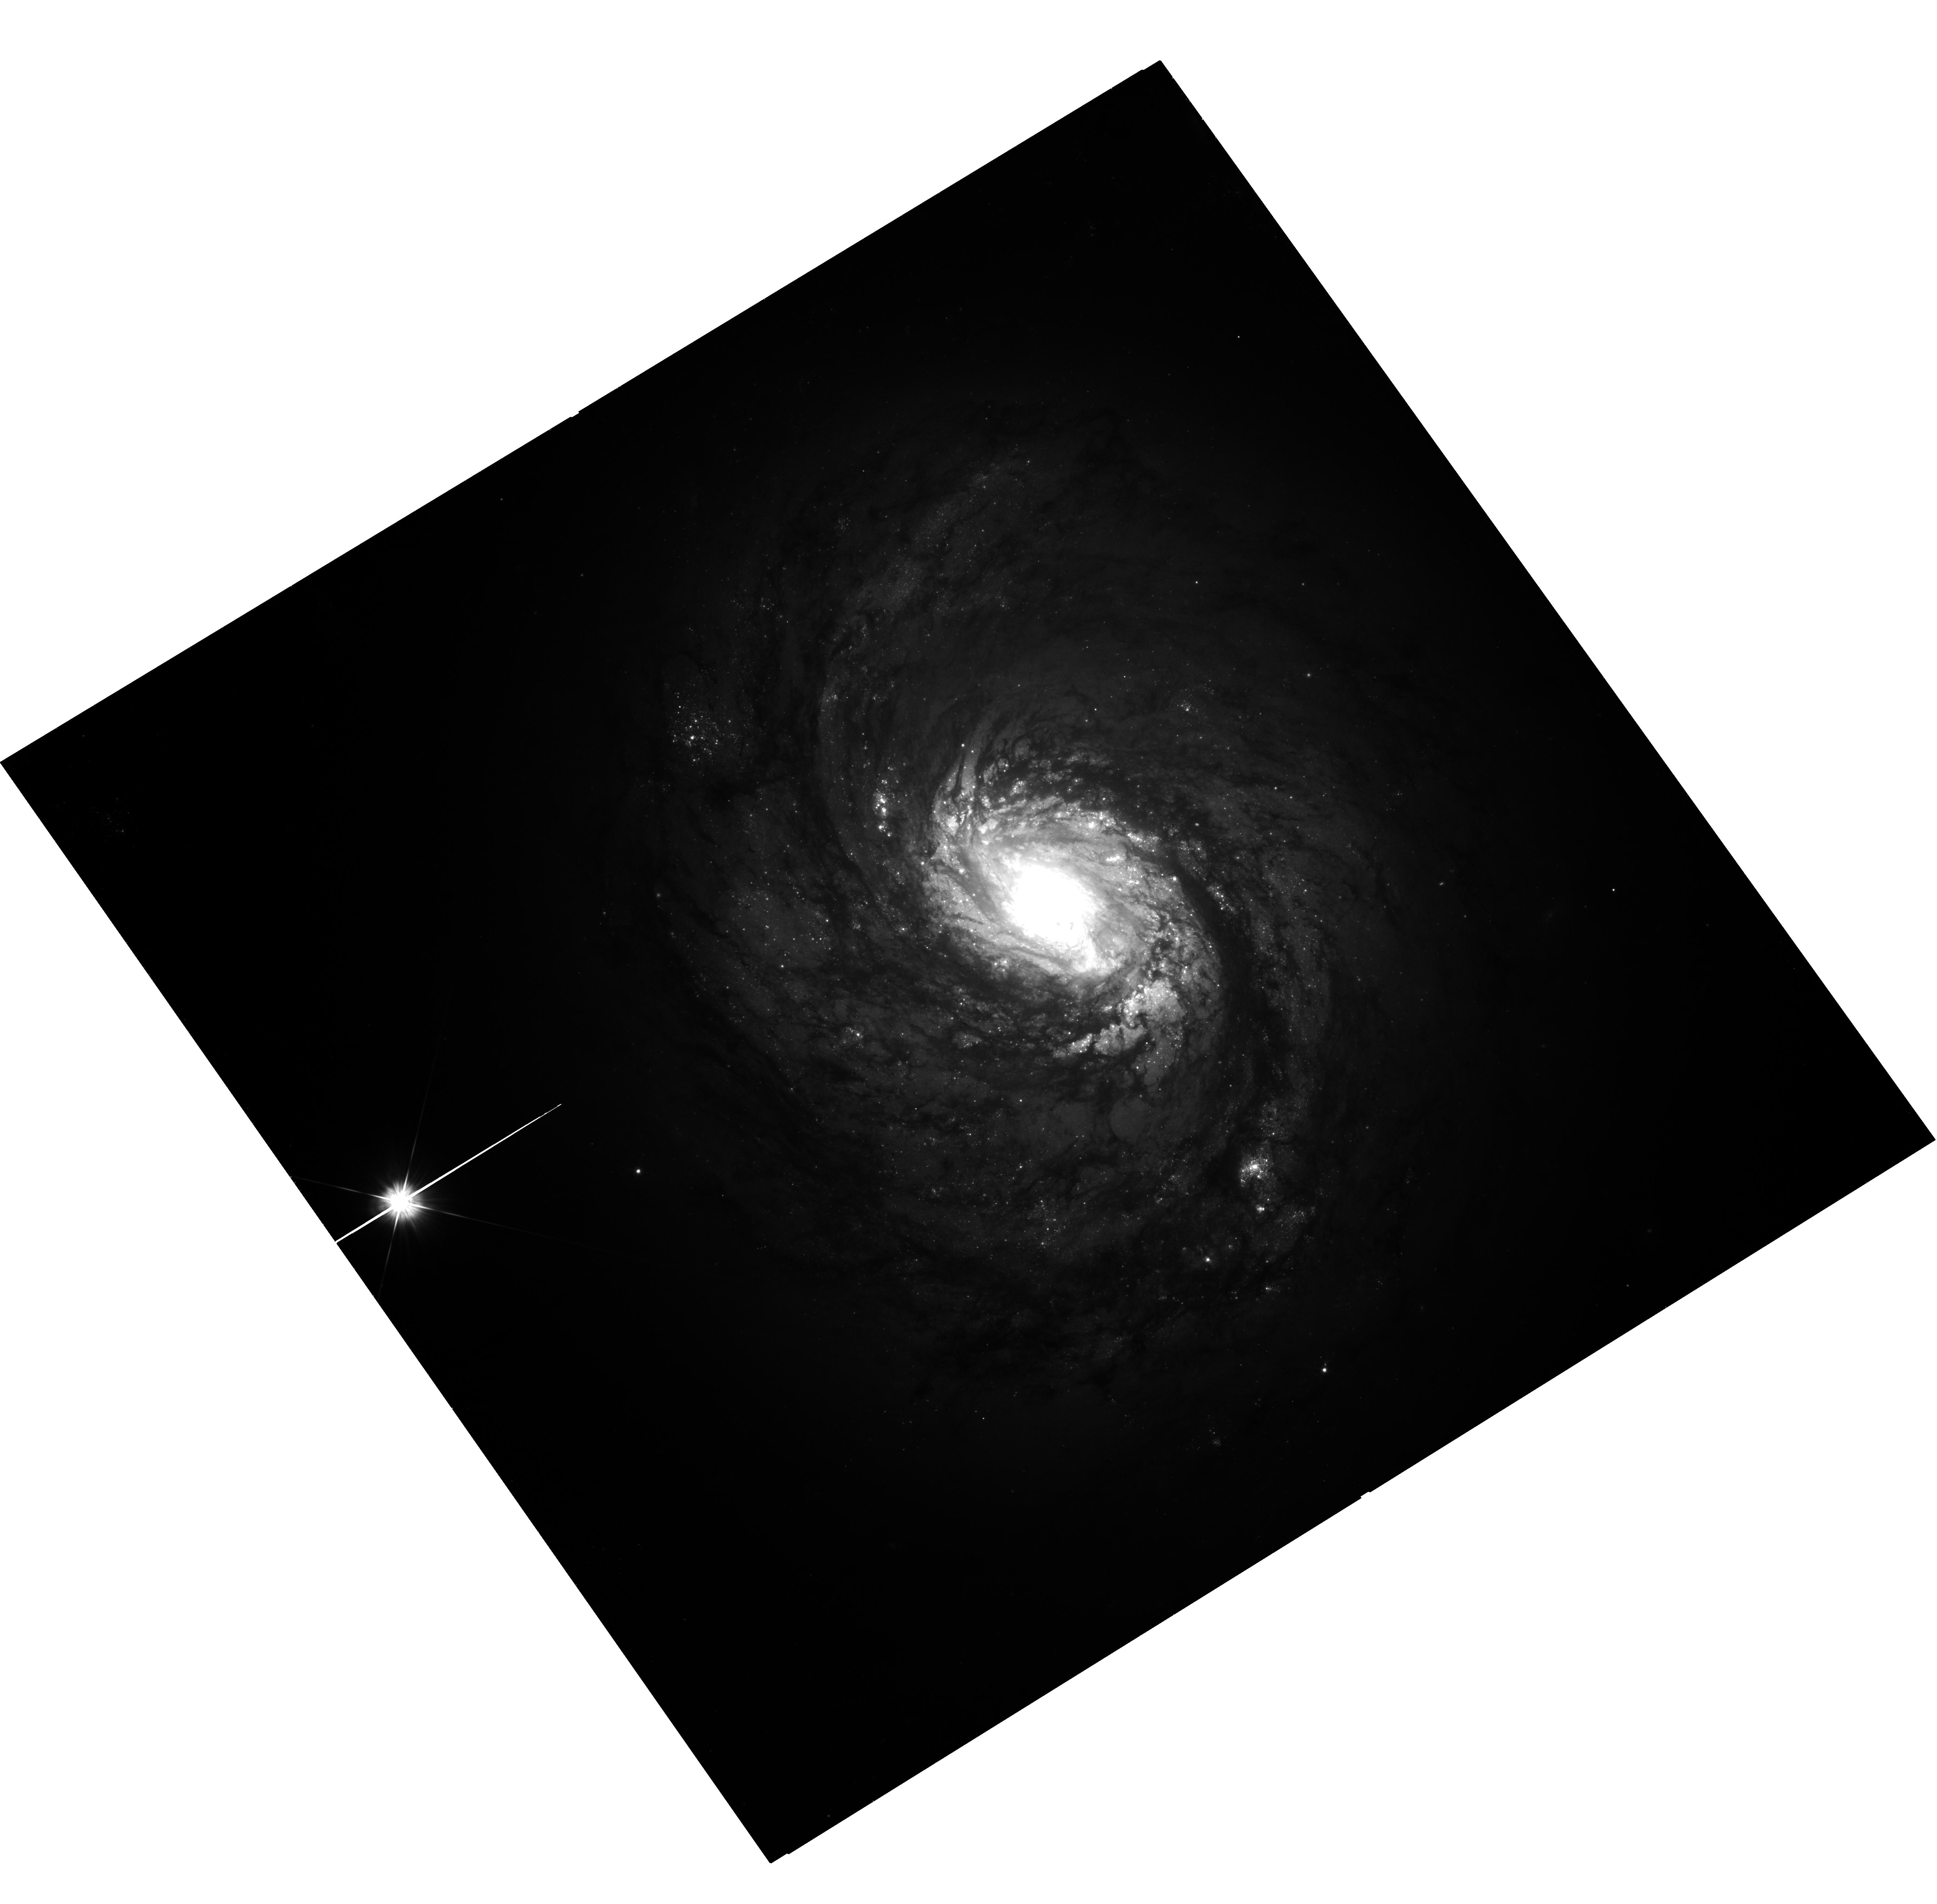
Target: NGC-1068. Instrument: WFC3/UVIS. Filter: F555W. Exposure: 39 min. Observation ID: hst_17165_02_wfc3_uvis_f555w_ieyq02

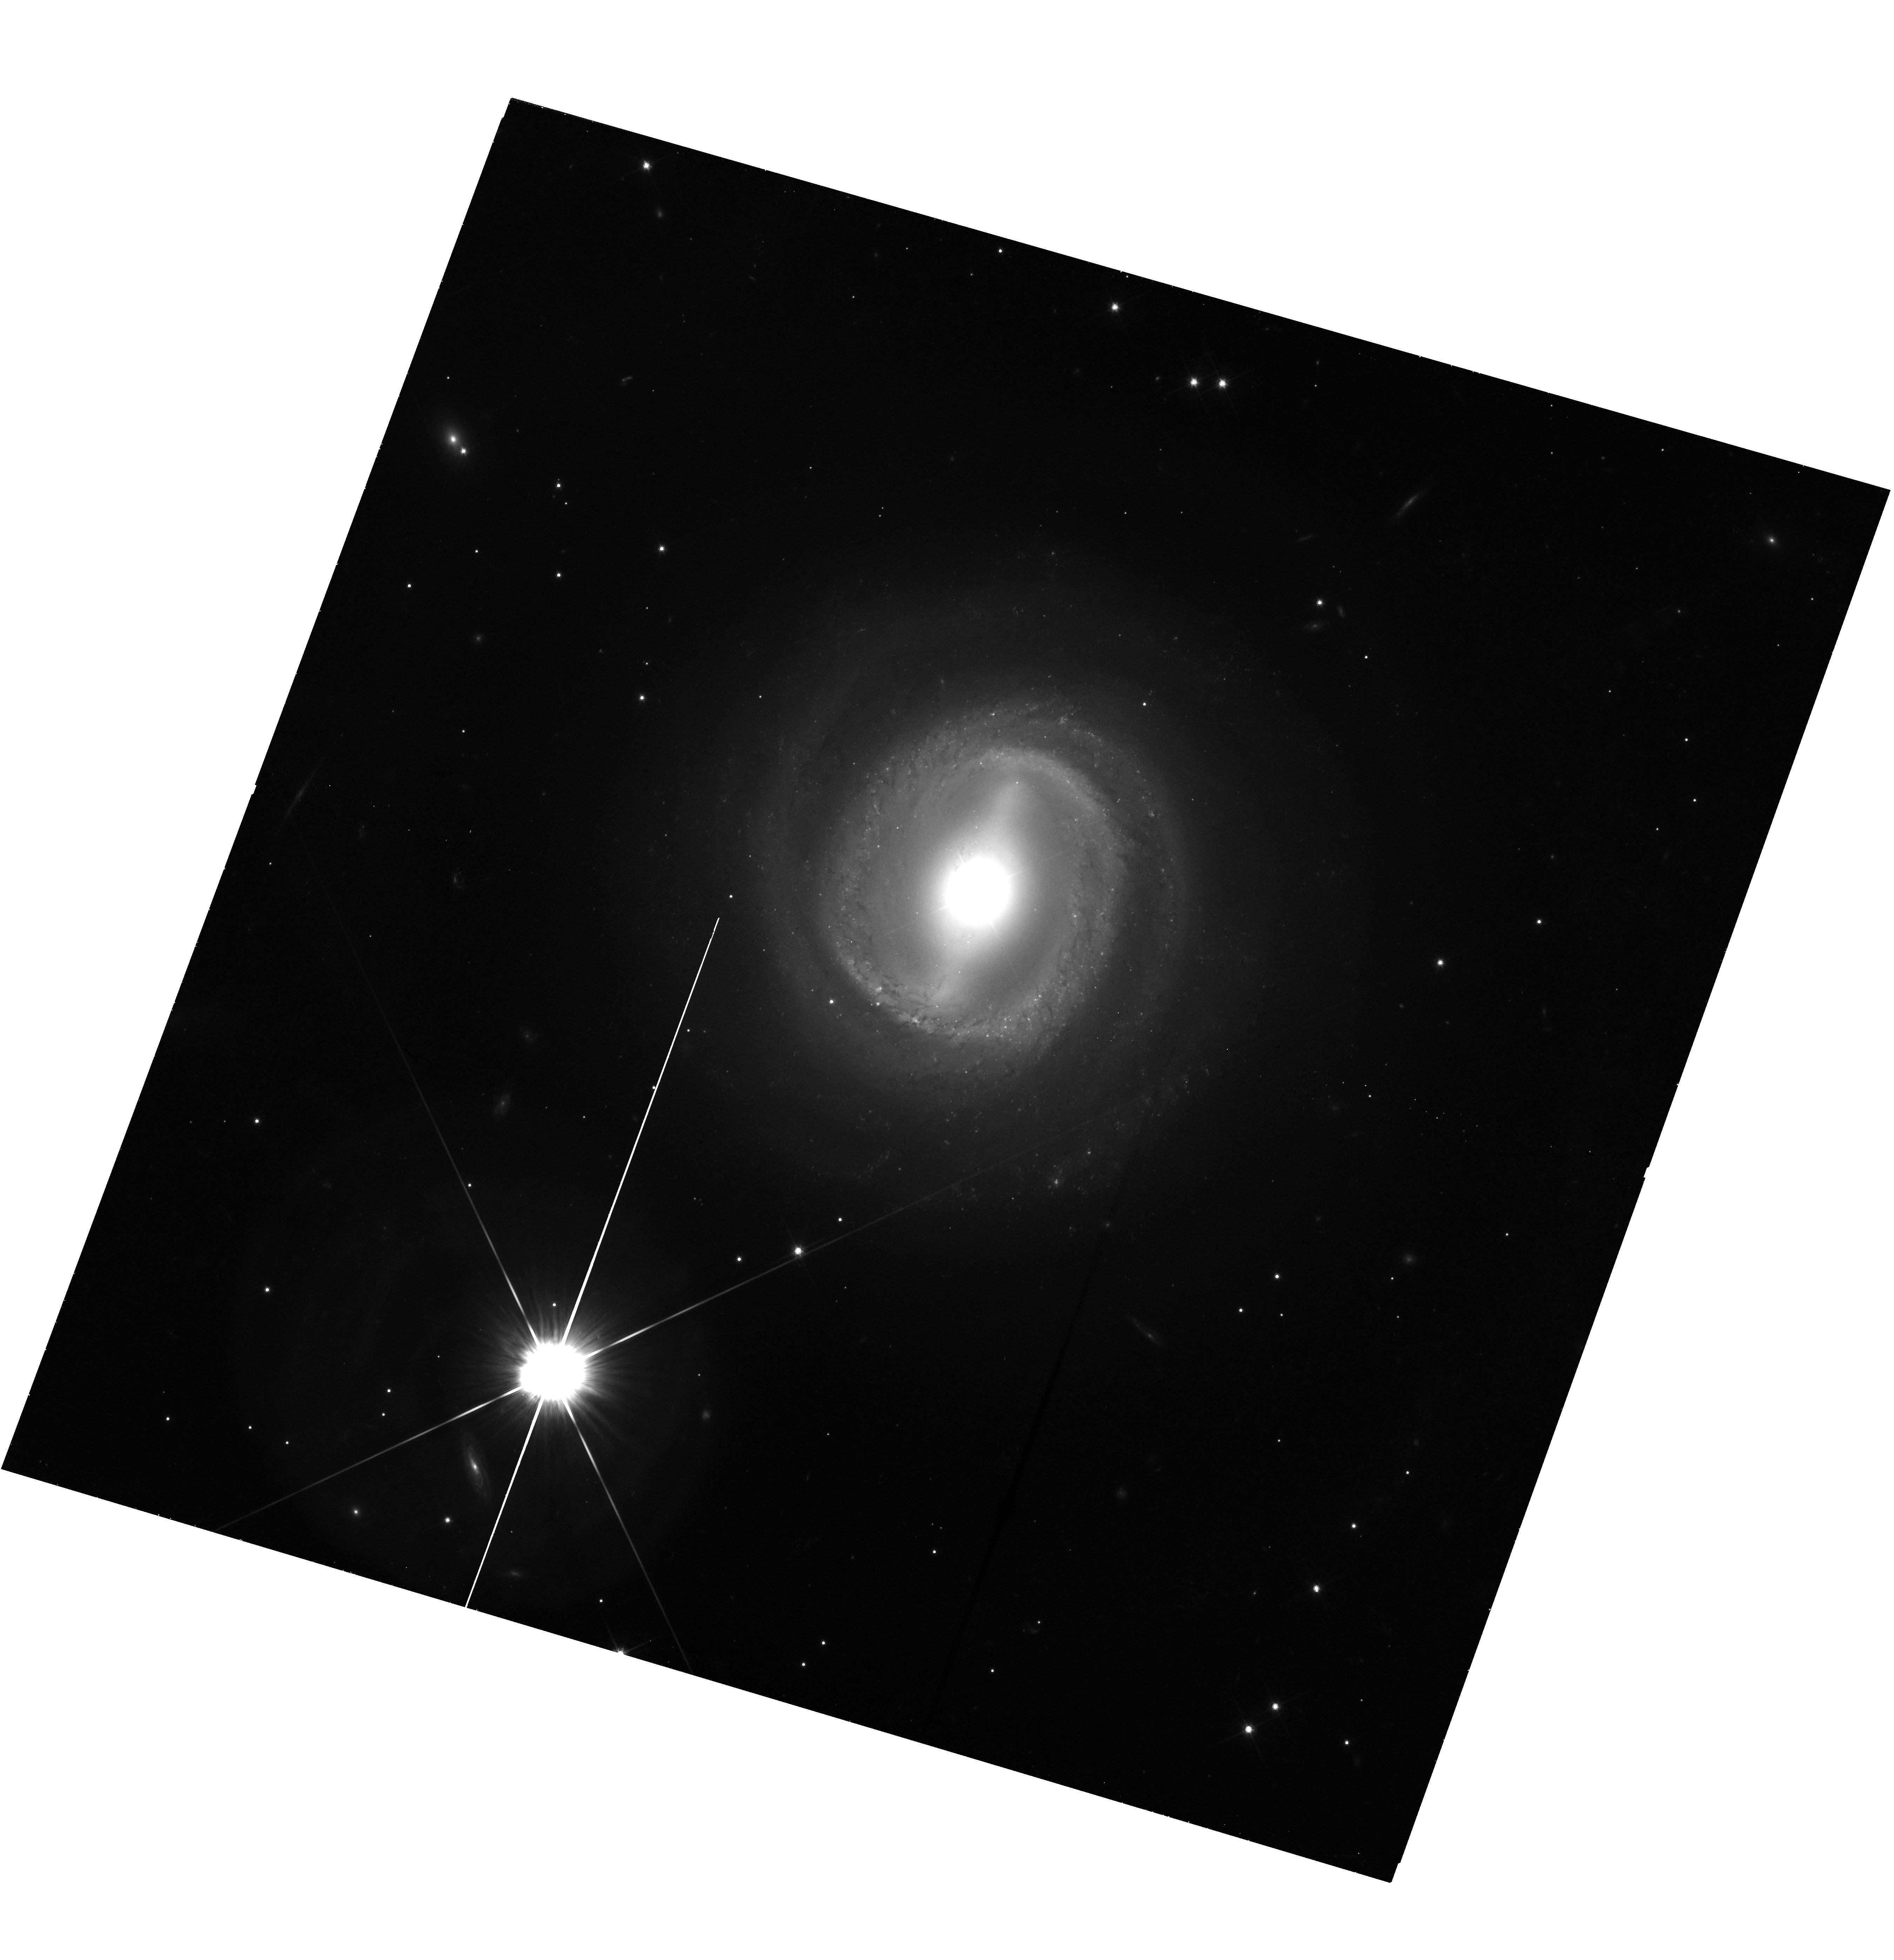
Target: NGC-3783. Instrument: WFC3/UVIS. Filter: F814W. Exposure: 37 min. Observation ID: hst_17165_19_wfc3_uvis_f814w_ieyq19

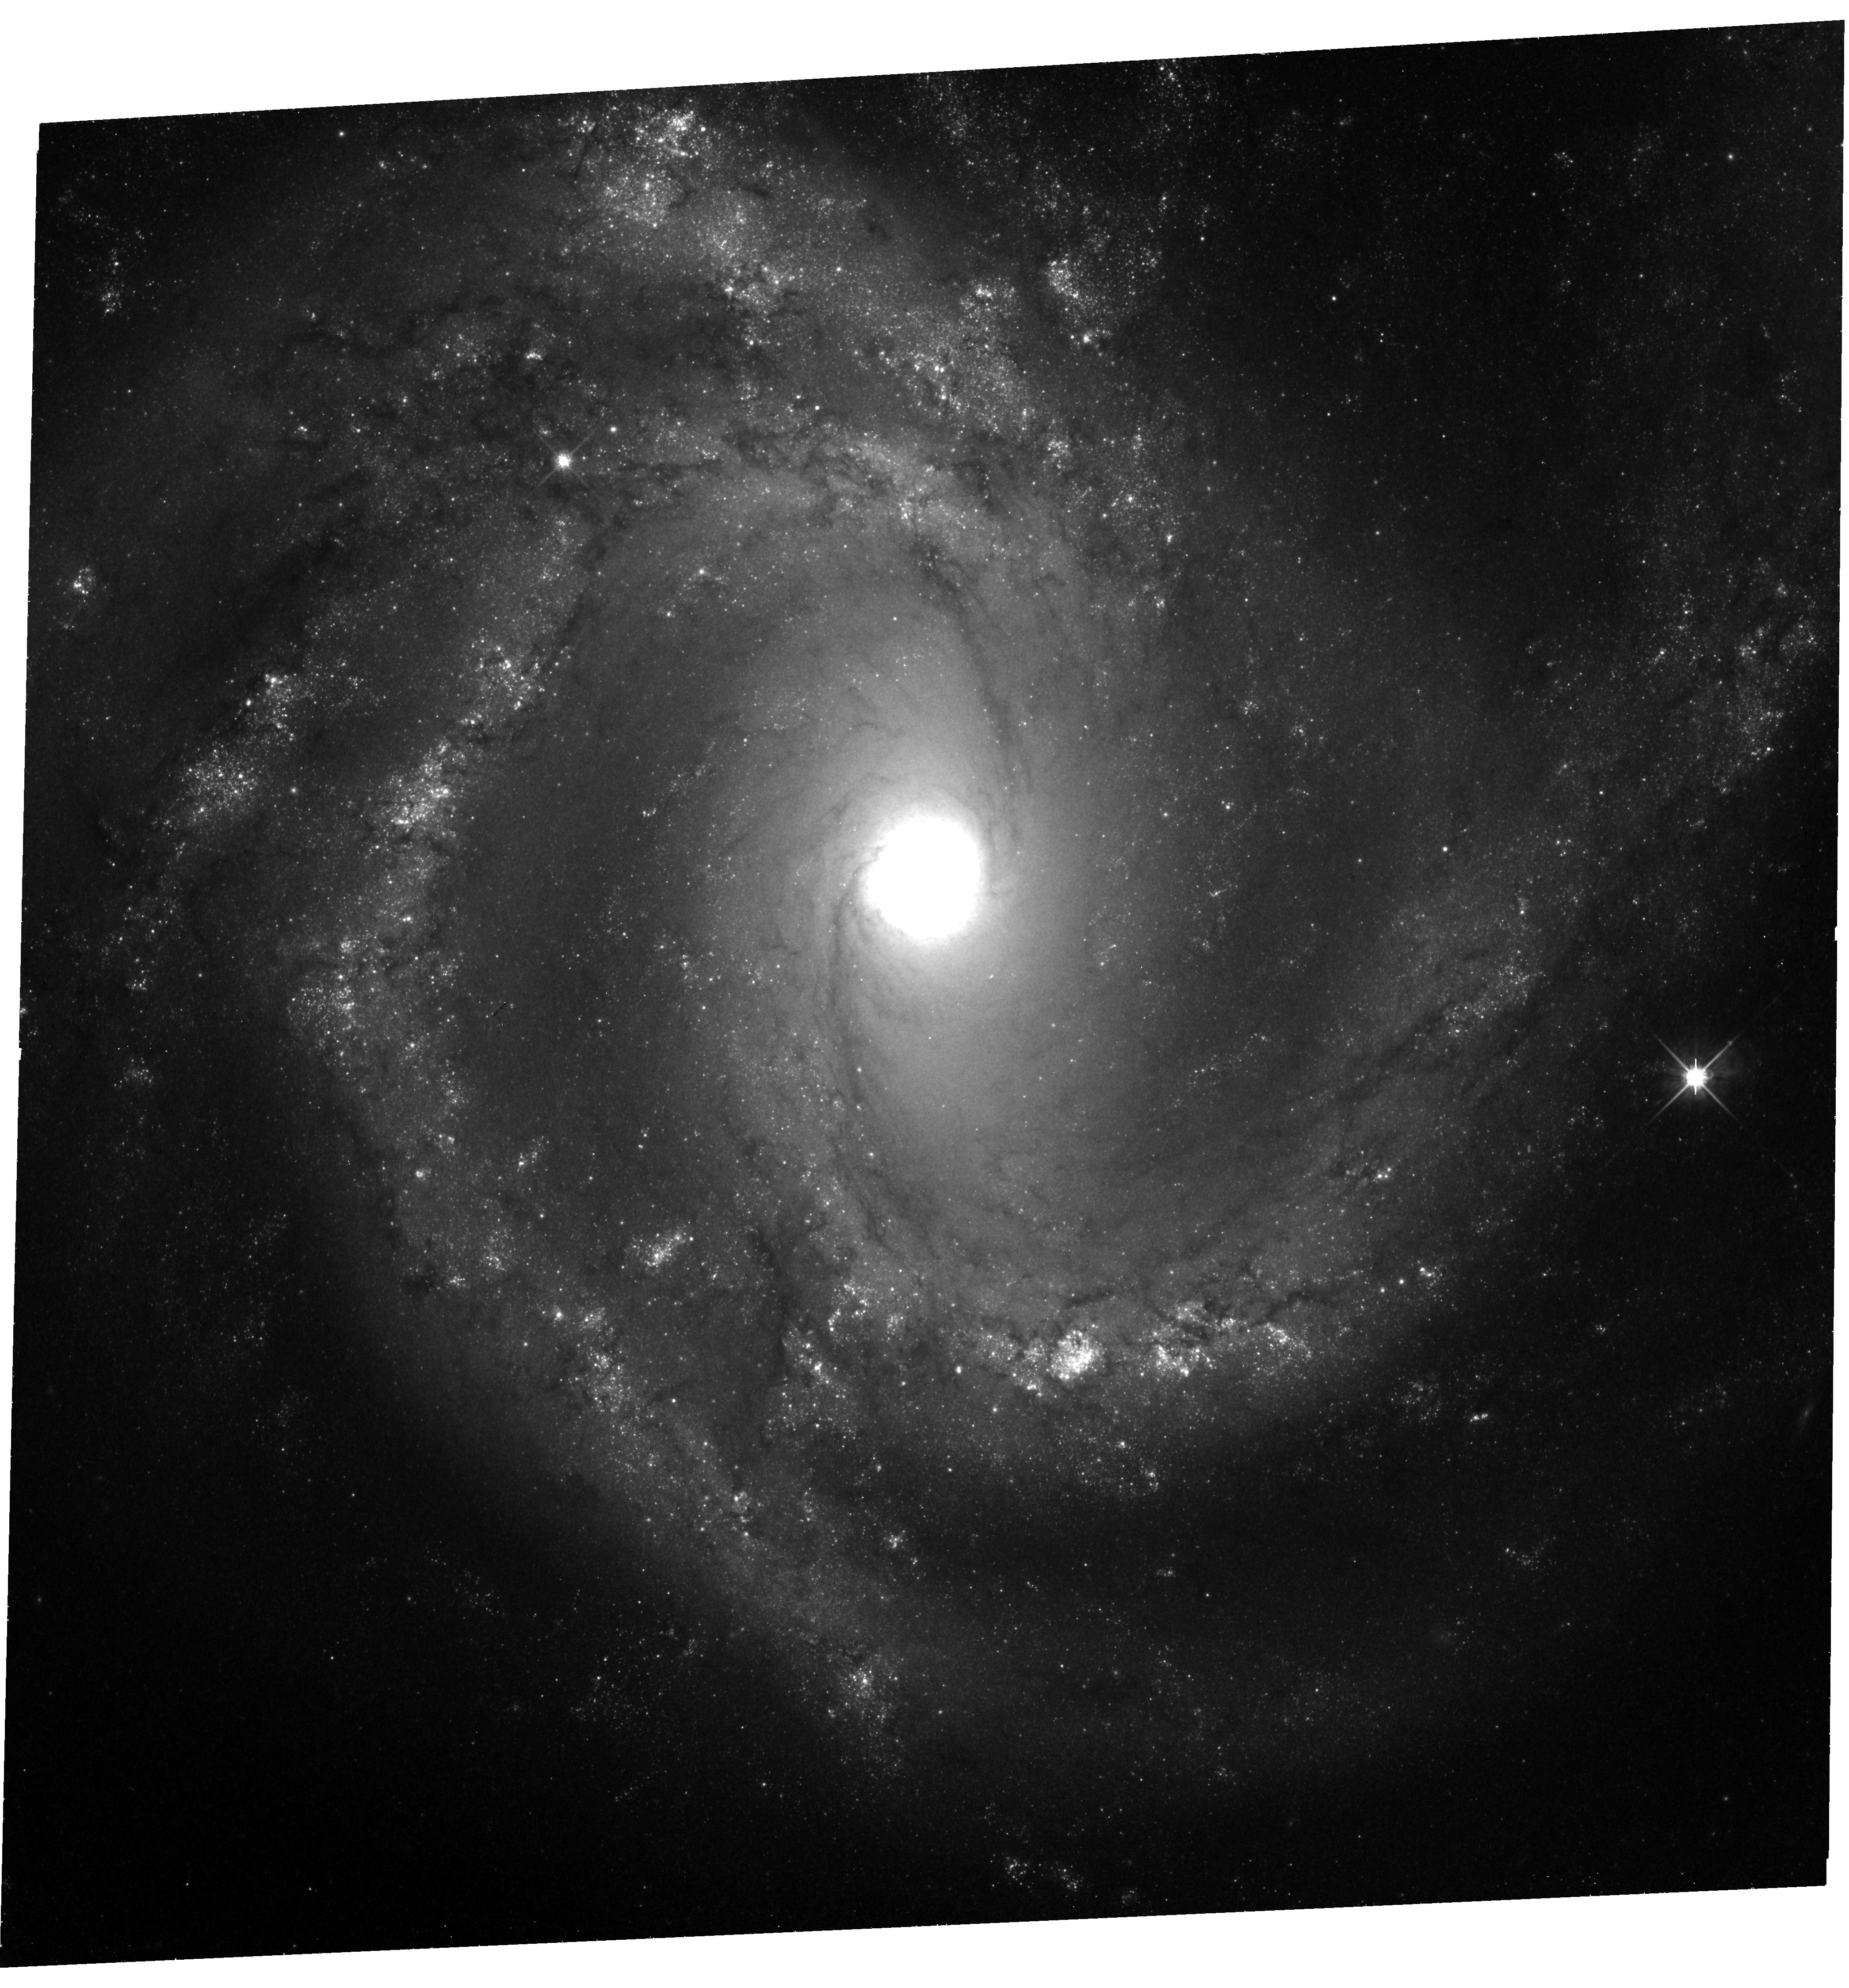
Target: NGC-4303. Instrument: WFC3/UVIS. Filter: F814W. Exposure: 39 min. Observation ID: hst_17165_27_wfc3_uvis_f814w_ieyq27

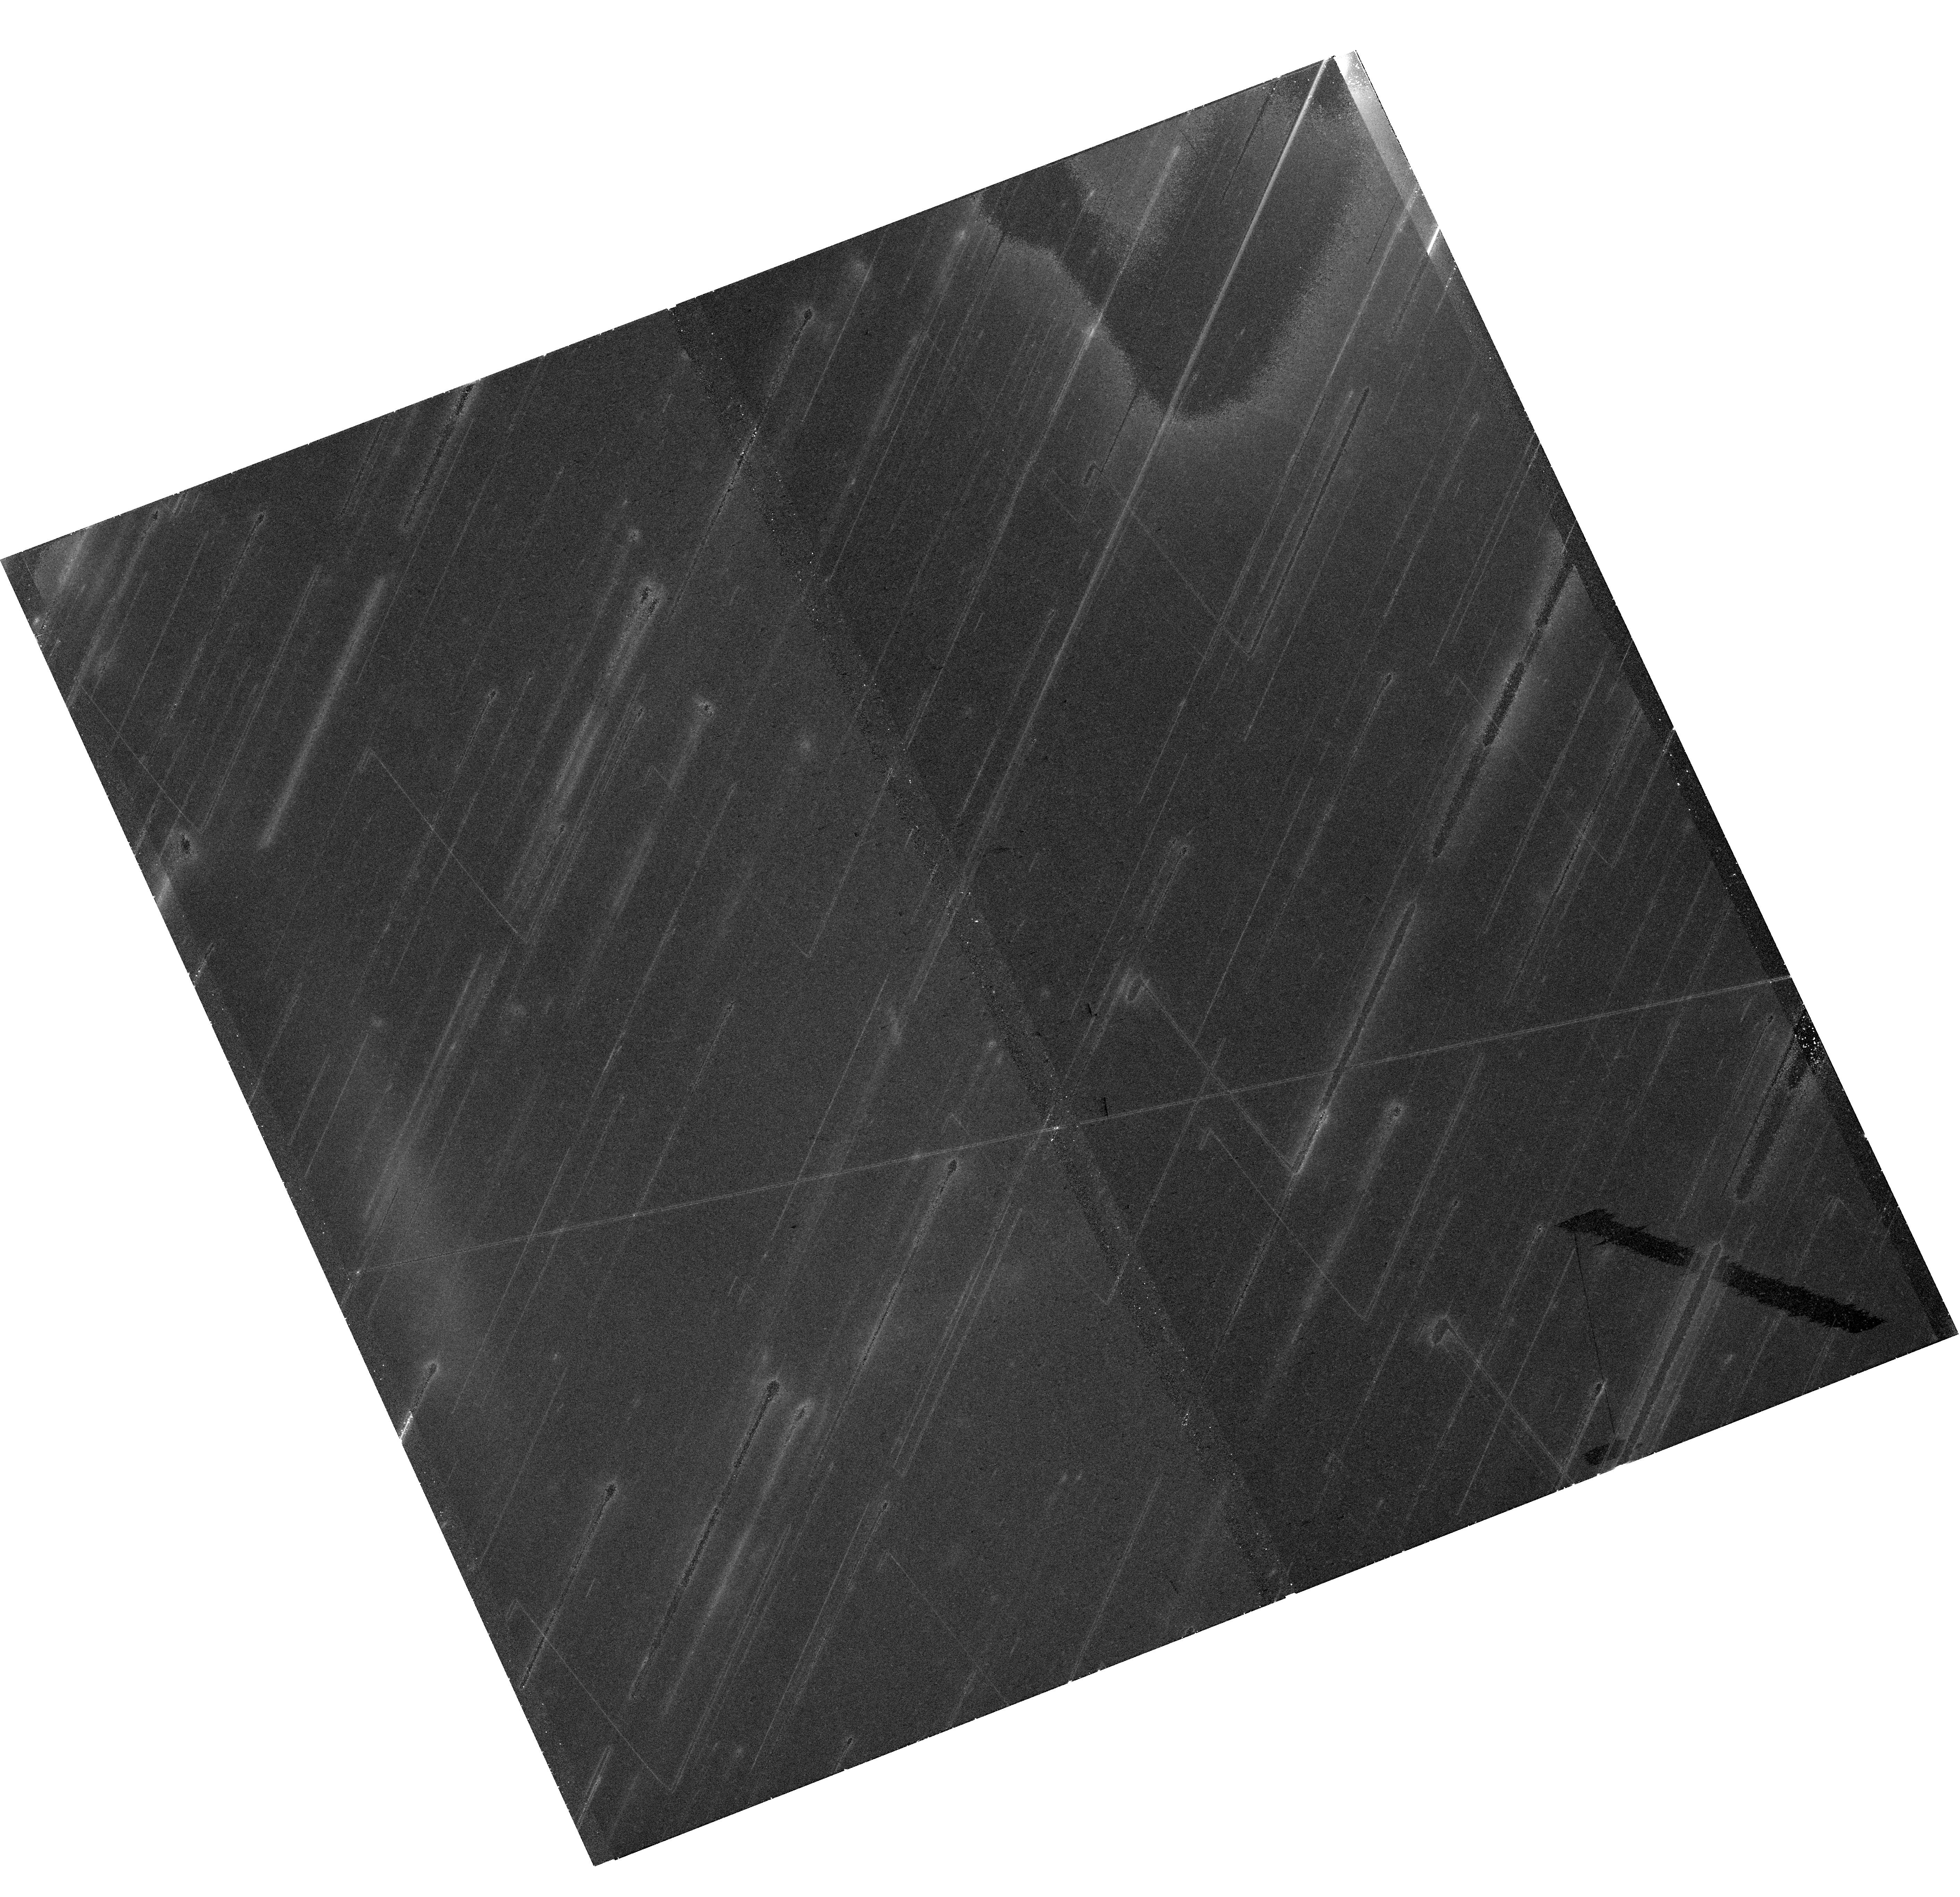
Target: NGC-3783. Instrument: WFC3/UVIS. Filter: F350LP. Exposure: 38 min. Observation ID: hst_17165_16_wfc3_uvis_f350lp_ieyq16

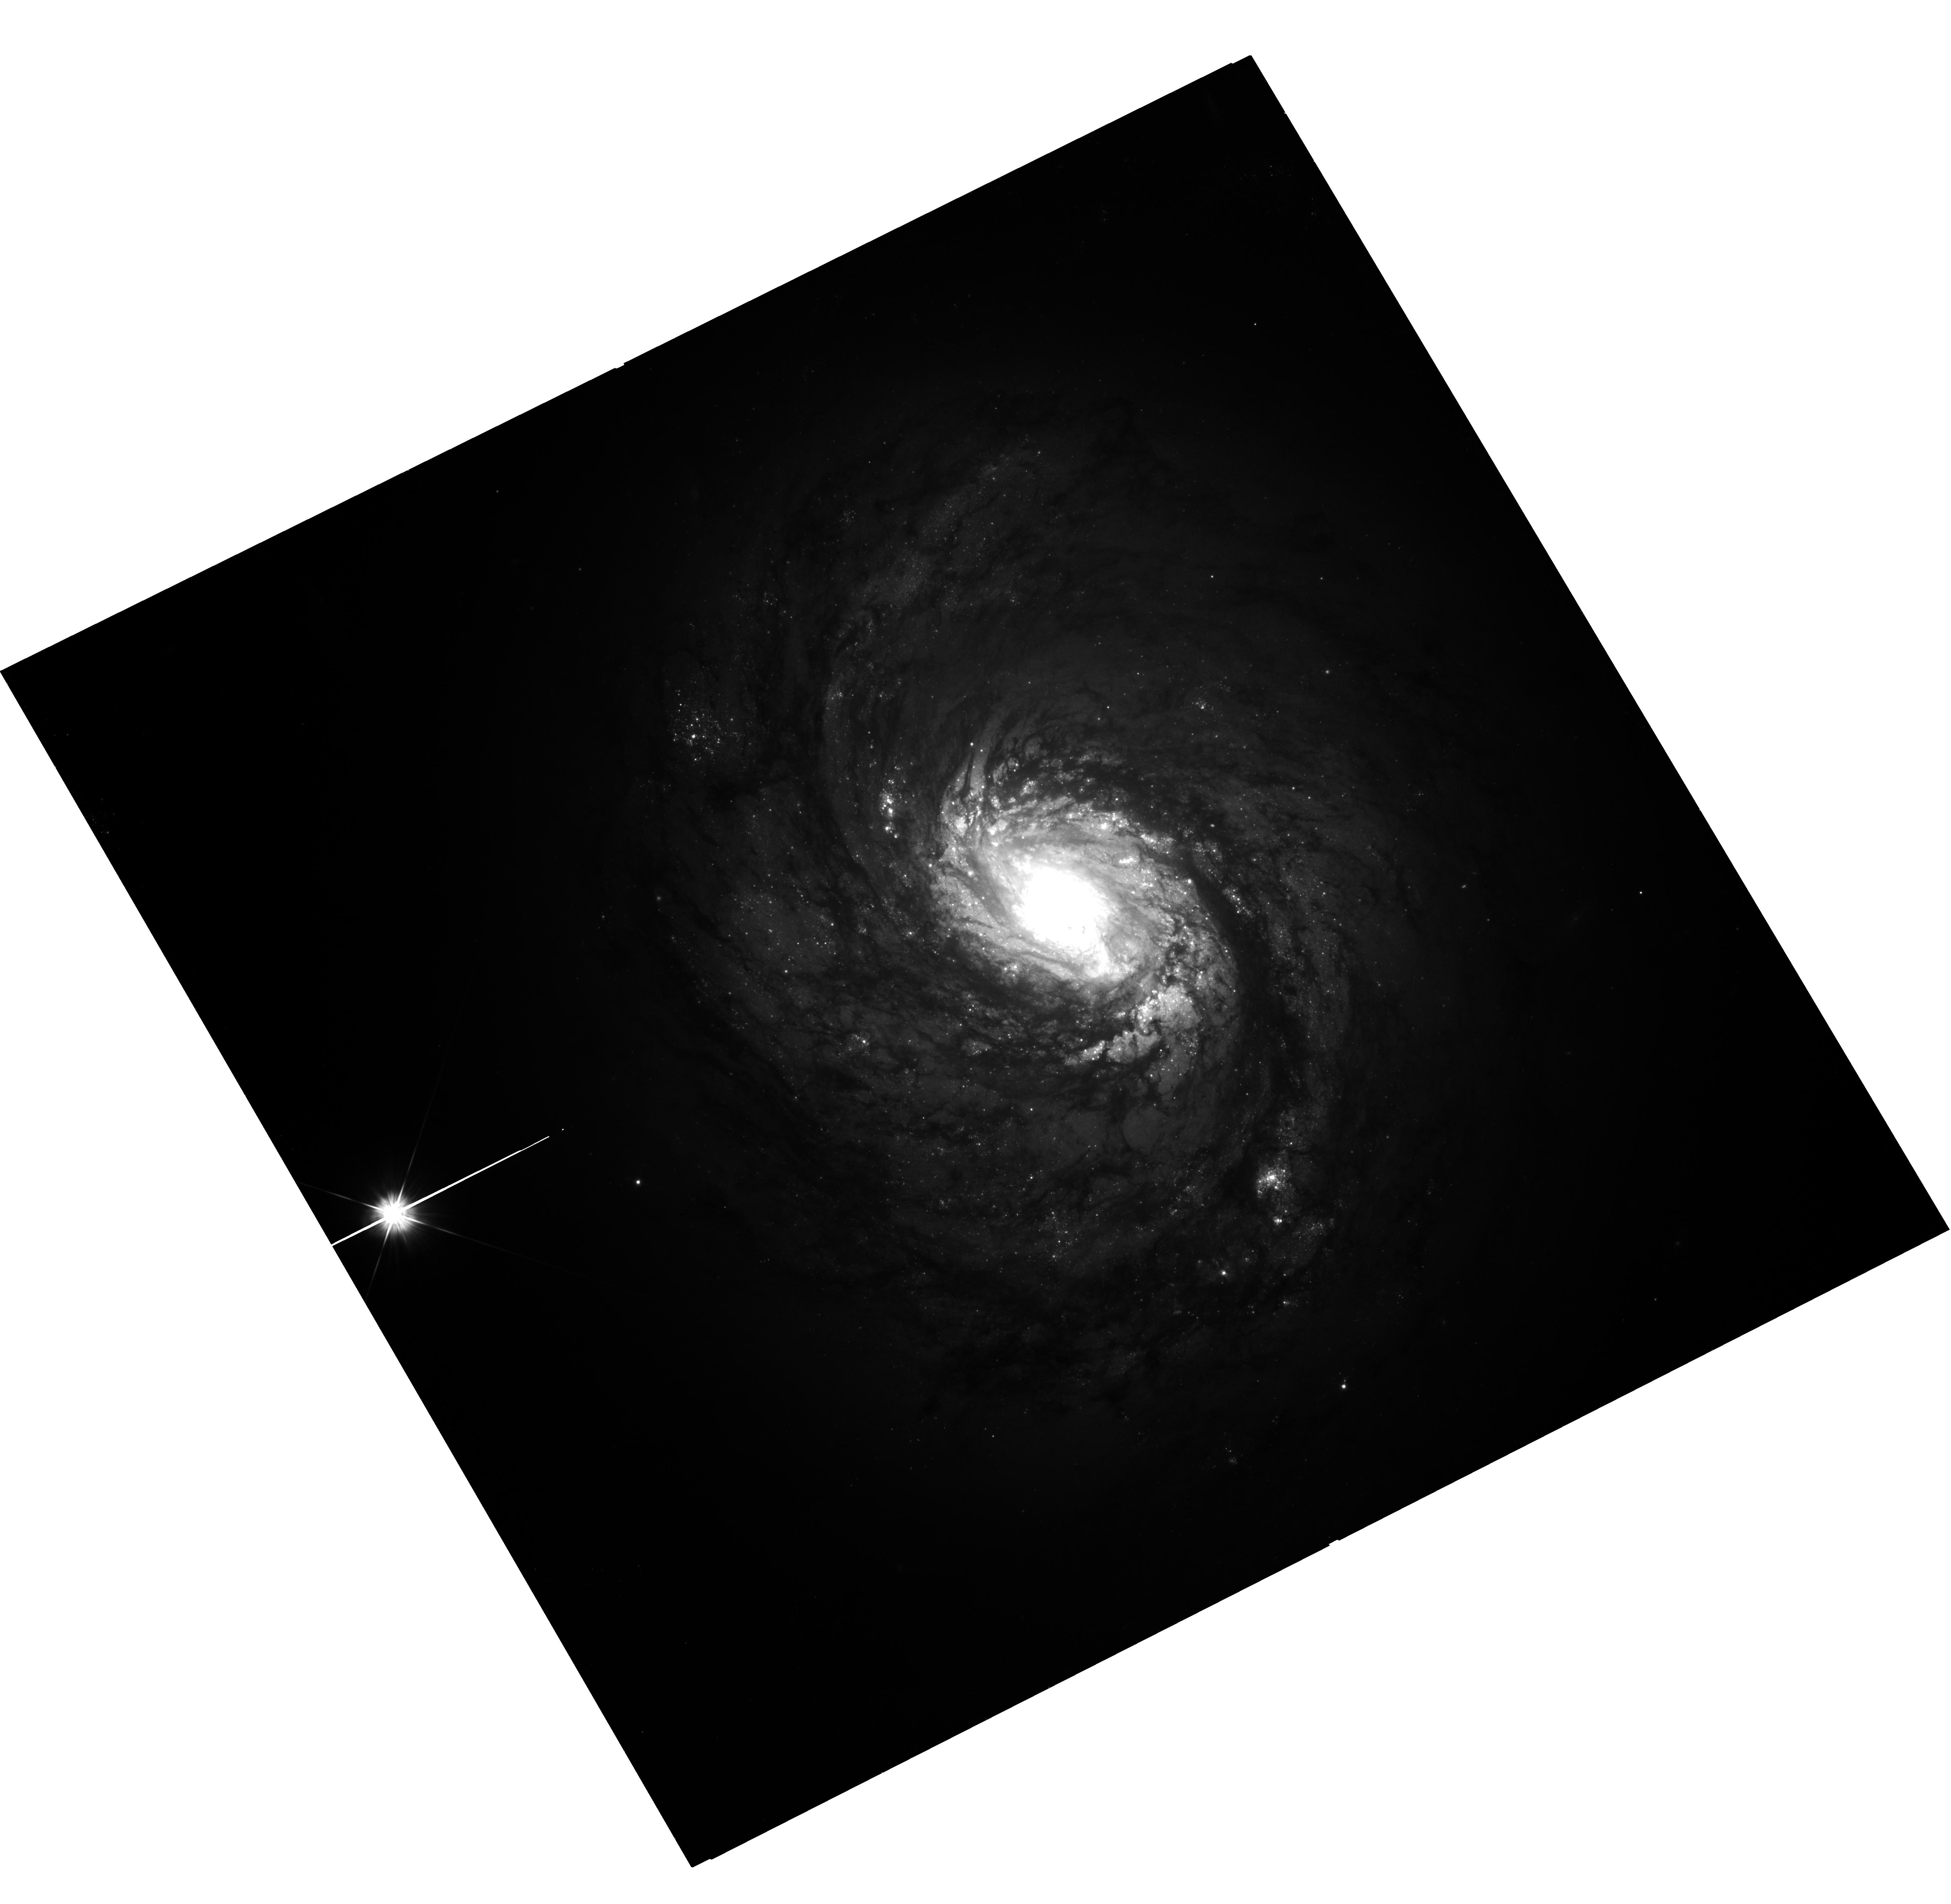
Target: NGC-1068. Instrument: WFC3/UVIS. Filter: F555W. Exposure: 39 min. Observation ID: hst_17165_07_wfc3_uvis_f555w_ieyq07

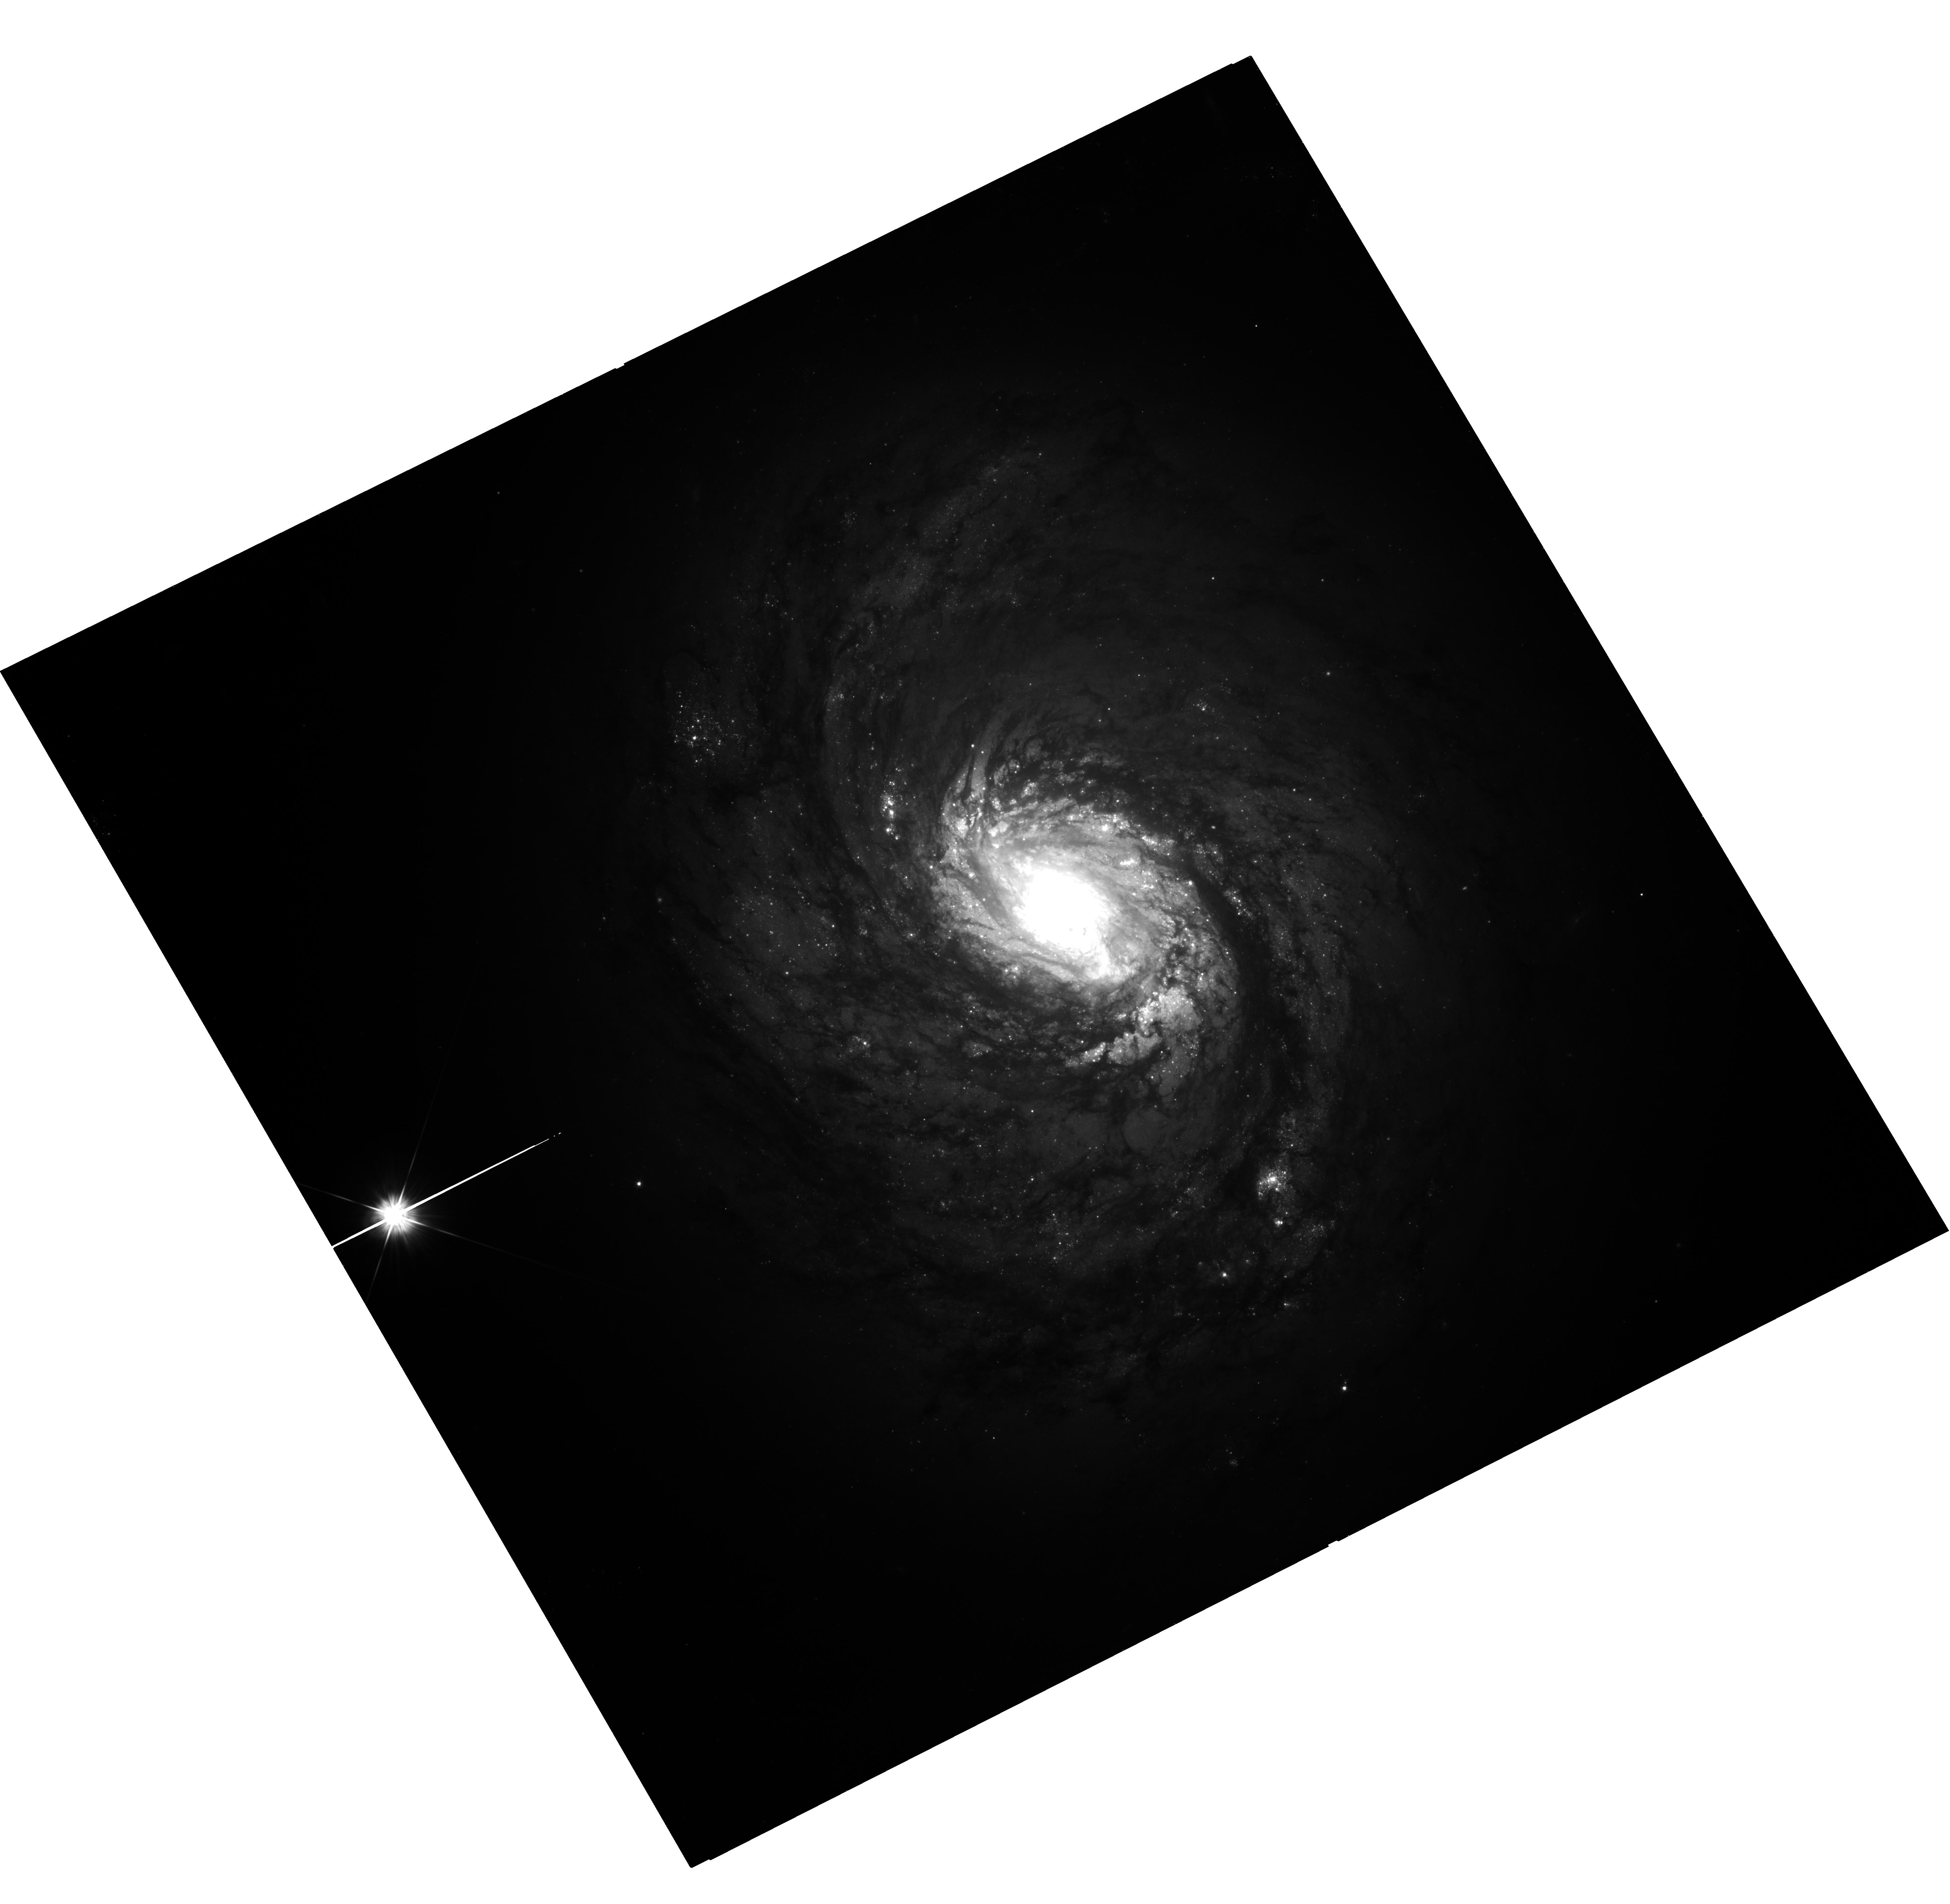
Target: NGC-1068. Instrument: WFC3/UVIS. Filter: F555W. Exposure: 39 min. Observation ID: hst_17165_08_wfc3_uvis_f555w_ieyq08

Accurate Distances to Canonical Seyferts (PI: Bentz, Misty C.)

We propose to measure the first accurate distances to three canonical Seyfert galaxies using Cepheid variable stars and the Leavitt Law. The three targets -- NGC 1068, NGC 3783, and NGC 4303 -- are a mix of nearby Seyfert 1s and 2s, and each has been heavily studied to understand AGN physics and black hole feeding and feedback. Unfortunately, none of these galaxies has a distance that is currently known to better than a factor of a few, and they are near enough that they cannot be assumed to be securely in the Hubble Flow. All three targets have direct black hole mass measurements that require accurate distances. Accurate distances are also a critical piece of information for thousands of other published studies that span the electromagnetic spectrum and focus on these galaxies. Only Cepheids are capable of determining distances accurate to 2-3% for late-type active galaxies at D = 15-40 Mpc such as these, including galaxies that are viewed face on (NGC3783) or that may be associated with large groups or clusters (NGC4303) and for which other methods are inaccurate. Only during the remaining limited lifetime of HST will we be able to detect and characterize Cepheids in these canonical Seyferts, providing the first accurate distance to each one and removing a critical and often overlooked source of uncertainty.